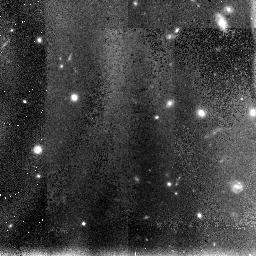
Target: HDF-NIC-POS-8
Instrument: NICMOS/NIC3
Filter: F110W
Exposure: 1.2 h
Observation ID: n4ux28010

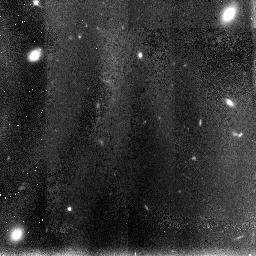
Target: HDF-NIC-POS-1
Instrument: NICMOS/NIC3
Filter: F110W
Exposure: 1.2 h
Observation ID: n4ux21010

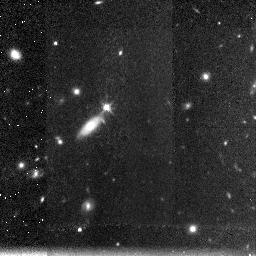
Target: HDF-NIC-POS-6
Instrument: NICMOS/NIC3
Filter: F160W
Exposure: 1.2 h
Observation ID: n4ux36020

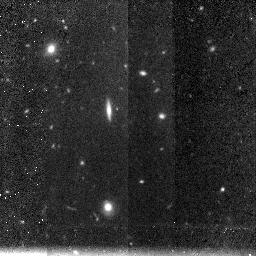
Target: HDF-NIC-POS-2
Instrument: NICMOS/NIC3
Filter: F160W
Exposure: 1.2 h
Observation ID: n4ux32020

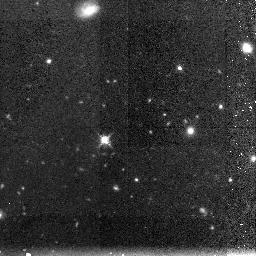
Target: HDF-NIC-POS-3
Instrument: NICMOS/NIC3
Filter: F160W
Exposure: 1.2 h
Observation ID: n4ux23020

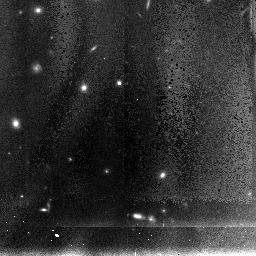
Target: HDF-NIC-POS-5
Instrument: NICMOS/NIC3
Filter: F110W
Exposure: 1.2 h
Observation ID: n4ux35010

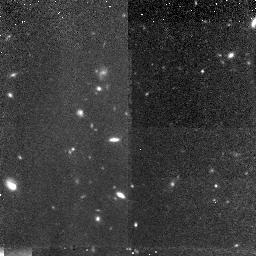
Target: HDF-NIC-POS-7
Instrument: NICMOS/NIC3
Filter: F160W
Exposure: 1.2 h
Observation ID: n4ux17020

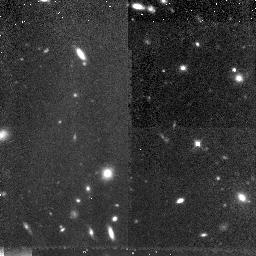
Target: HDF-NIC-POS-4
Instrument: NICMOS/NIC3
Filter: F160W
Exposure: 1.2 h
Observation ID: n4ux14020

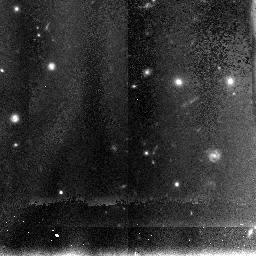
Target: HDF-NIC-POS-8
Instrument: NICMOS/NIC3
Filter: F110W
Exposure: 1.2 h
Observation ID: n4ux38010

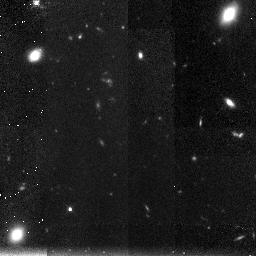
Target: HDF-NIC-POS-1
Instrument: NICMOS/NIC3
Filter: F160W
Exposure: 1.2 h
Observation ID: n4ux31020

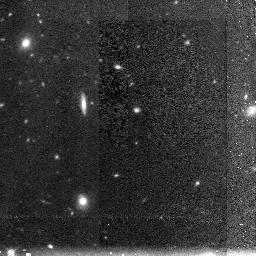
Target: HDF-NIC-POS-2
Instrument: NICMOS/NIC3
Filter: F160W
Exposure: 1.2 h
Observation ID: n4ux22020

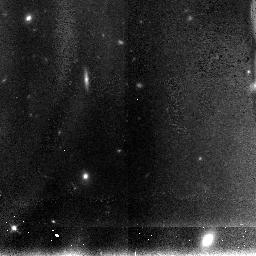
Target: HDF-NIC-POS-2
Instrument: NICMOS/NIC3
Filter: F110W
Exposure: 1.2 h
Observation ID: n4ux32010

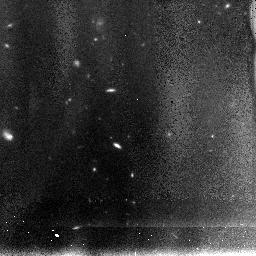
Target: HDF-NIC-POS-7
Instrument: NICMOS/NIC3
Filter: F110W
Exposure: 1.2 h
Observation ID: n4ux37010

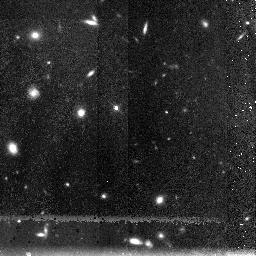
Target: HDF-NIC-POS-5
Instrument: NICMOS/NIC3
Filter: F160W
Exposure: 1.2 h
Observation ID: n4ux25020

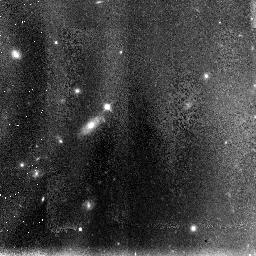
Target: HDF-NIC-POS-6
Instrument: NICMOS/NIC3
Filter: F110W
Exposure: 1.2 h
Observation ID: n4ux26010

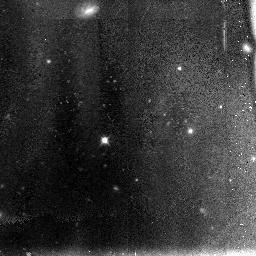
Target: HDF-NIC-POS-3
Instrument: NICMOS/NIC3
Filter: F110W
Exposure: 1.2 h
Observation ID: n4ux13010

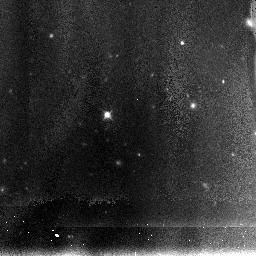
Target: HDF-NIC-POS-3
Instrument: NICMOS/NIC3
Filter: F110W
Exposure: 1.2 h
Observation ID: n4ux33010

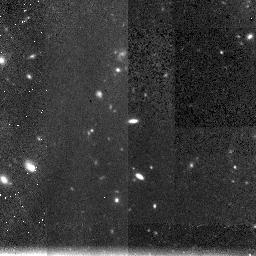
Target: HDF-NIC-POS-7
Instrument: NICMOS/NIC3
Filter: F160W
Exposure: 1.2 h
Observation ID: n4ux37020

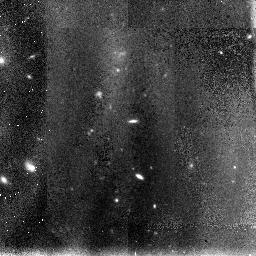
Target: HDF-NIC-POS-7
Instrument: NICMOS/NIC3
Filter: F110W
Exposure: 1.2 h
Observation ID: n4ux27010

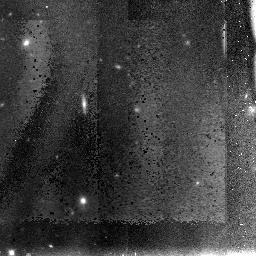
Target: HDF-NIC-POS-2
Instrument: NICMOS/NIC3
Filter: F110W
Exposure: 1.2 h
Observation ID: n4ux12010

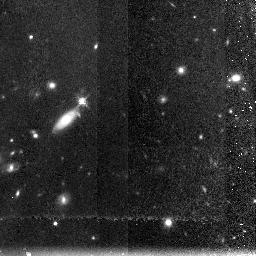
Target: HDF-NIC-POS-6
Instrument: NICMOS/NIC3
Filter: F160W
Exposure: 1.2 h
Observation ID: n4ux26020

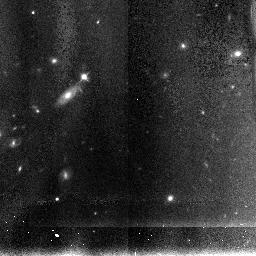
Target: HDF-NIC-POS-6
Instrument: NICMOS/NIC3
Filter: F110W
Exposure: 1.2 h
Observation ID: n4ux36010

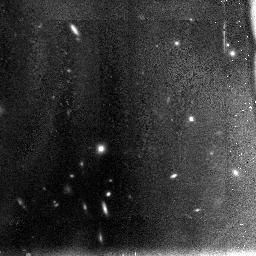
Target: HDF-NIC-POS-4
Instrument: NICMOS/NIC3
Filter: F110W
Exposure: 1.2 h
Observation ID: n4ux14010

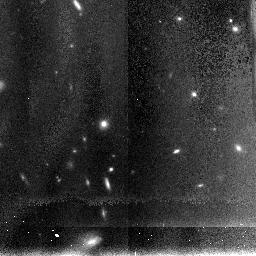
Target: HDF-NIC-POS-4
Instrument: NICMOS/NIC3
Filter: F110W
Exposure: 1.2 h
Observation ID: n4ux34010

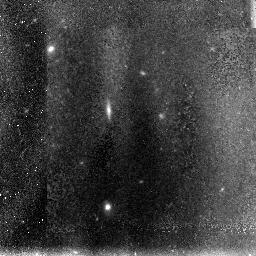
Target: HDF-NIC-POS-2
Instrument: NICMOS/NIC3
Filter: F110W
Exposure: 1.2 h
Observation ID: n4ux22010

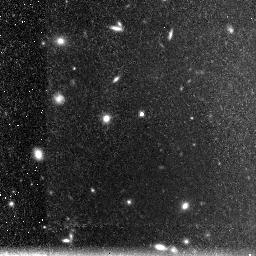
Target: HDF-NIC-POS-5
Instrument: NICMOS/NIC3
Filter: F160W
Exposure: 1.2 h
Observation ID: n4ux35020

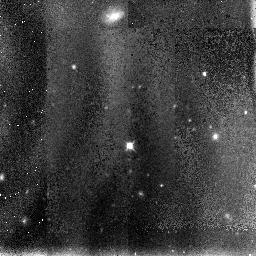
Target: HDF-NIC-POS-3
Instrument: NICMOS/NIC3
Filter: F110W
Exposure: 1.2 h
Observation ID: n4ux23010

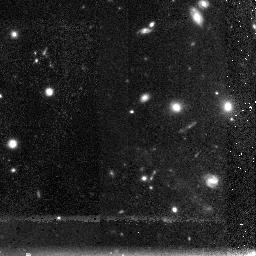
Target: HDF-NIC-POS-8
Instrument: NICMOS/NIC3
Filter: F160W
Exposure: 1.2 h
Observation ID: n4ux28020

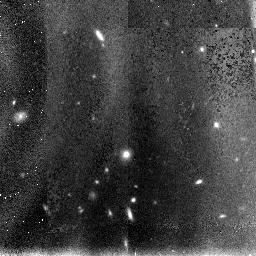
Target: HDF-NIC-POS-4
Instrument: NICMOS/NIC3
Filter: F110W
Exposure: 1.2 h
Observation ID: n4ux24010

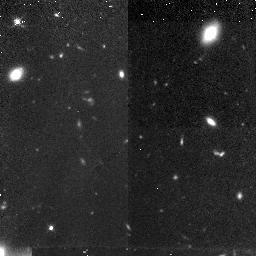
Target: HDF-NIC-POS-1
Instrument: NICMOS/NIC3
Filter: F160W
Exposure: 1.2 h
Observation ID: n4ux11020

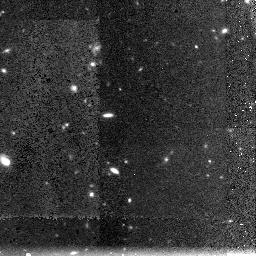
Target: HDF-NIC-POS-7
Instrument: NICMOS/NIC3
Filter: F160W
Exposure: 1.2 h
Observation ID: n4ux27020

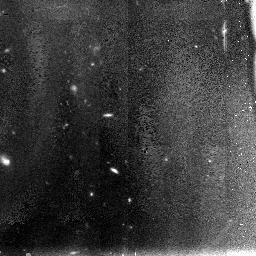
Target: HDF-NIC-POS-7
Instrument: NICMOS/NIC3
Filter: F110W
Exposure: 1.2 h
Observation ID: n4ux17010

A complete NICMOS map of the Hubble Deep Field (PI: Dickinson, Mark)

We propose to map the complete WFPC2 region of the central Hubble Deep Field (HDF) with NICMOS Camera 3 at F110W and F160W. NICMOS imaging can make an invaluable contribution to the study of high redshift galaxies, particular at z > 1 where the rest-frame optical light redshifts into the near-IR. However, there are very few scheduled NICMOS imaging programs which will provide data on large numbers of z > 1 galaxies with both known redshifts and deep WFPC2 imaging. The HDF is the most intensively observed region of the sky for high redshift galaxy studies, and is the natural choice for a wide-angle NICMOS imaging survey. These data will yield immediate results because of the extensive information already in hand on HDF galaxies. Our proposed observations complement the GTO program already planned for the HDF, which will image a much smaller field (~ 1/7th the solid angle) to much greater depths. The GTO data will provide unique information about the faintest objects, but will include only a small number of objects with spectroscopic redshifts or z ~ 3 Lyman break galaxies. Imaging the complete HDF is an efficient way to ensure that NICMOS leaves a substantial archival legacy of imaging data on an unbiased sample of normal field galaxies at very large redshifts.